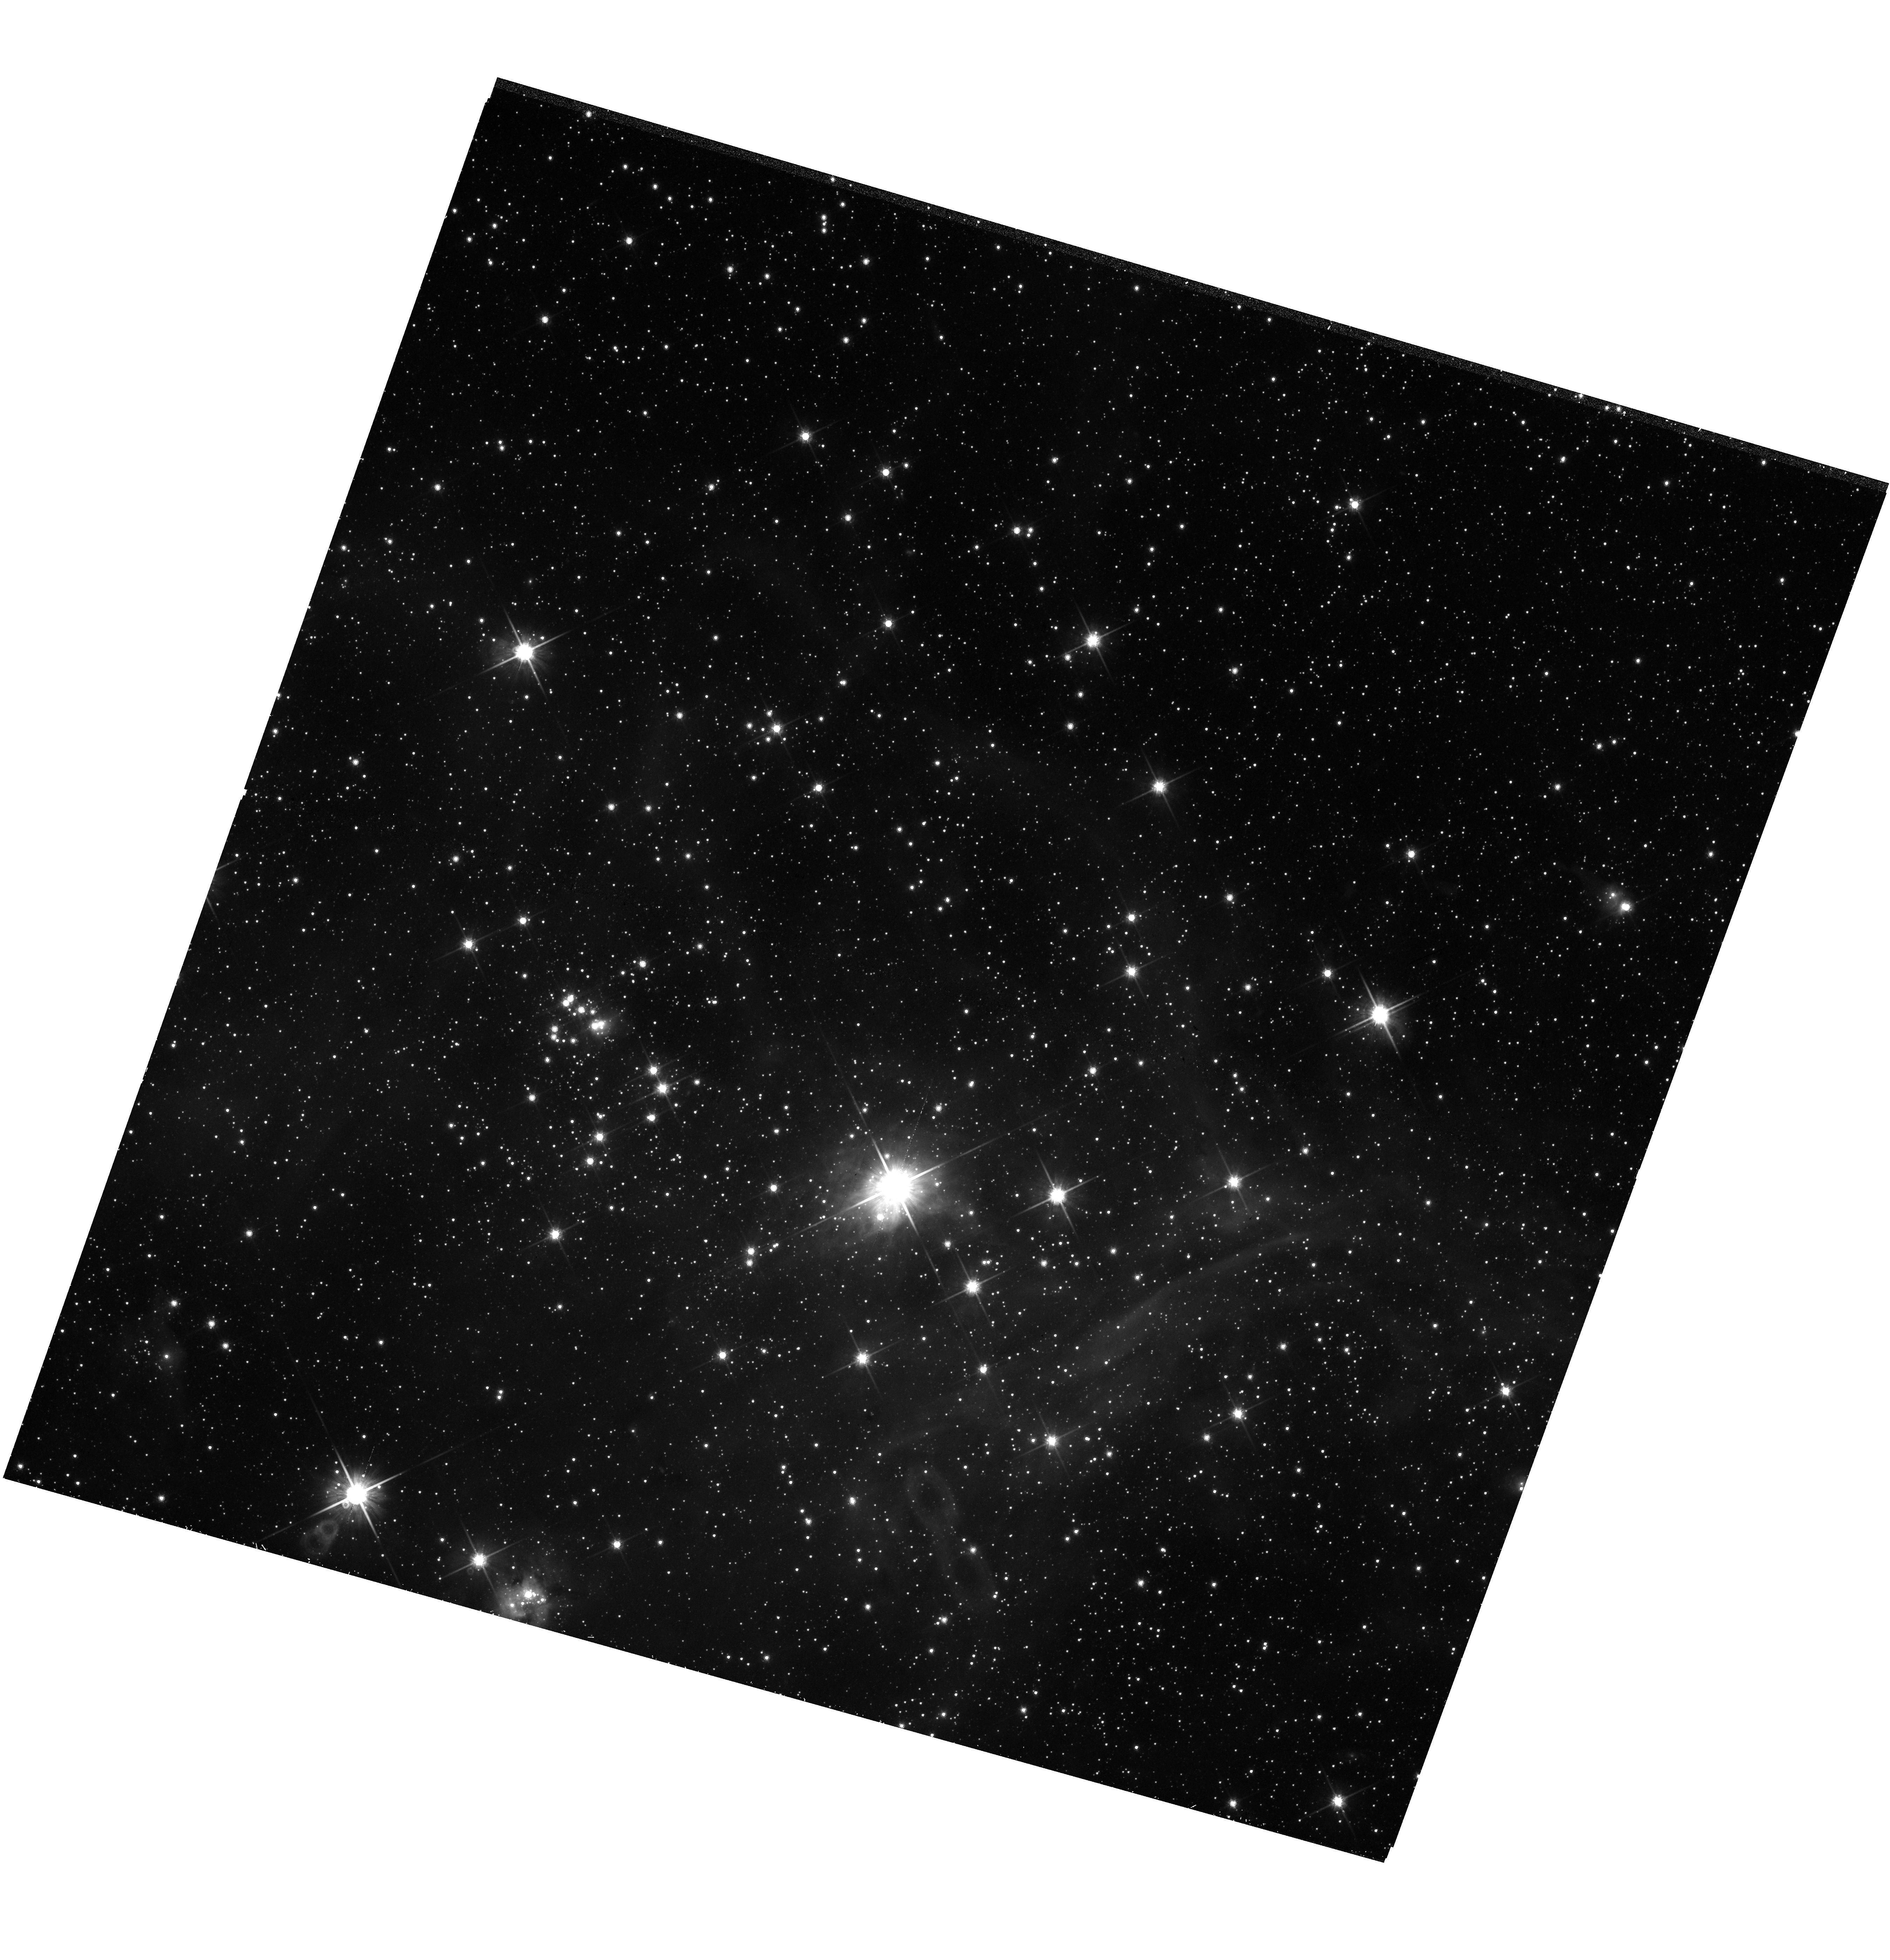
Target: N44-CENTER. Instrument: WFC3/UVIS. Filter: F814W. Exposure: 34 min. Observation ID: hst_14689_22_wfc3_uvis_f814w_id7322

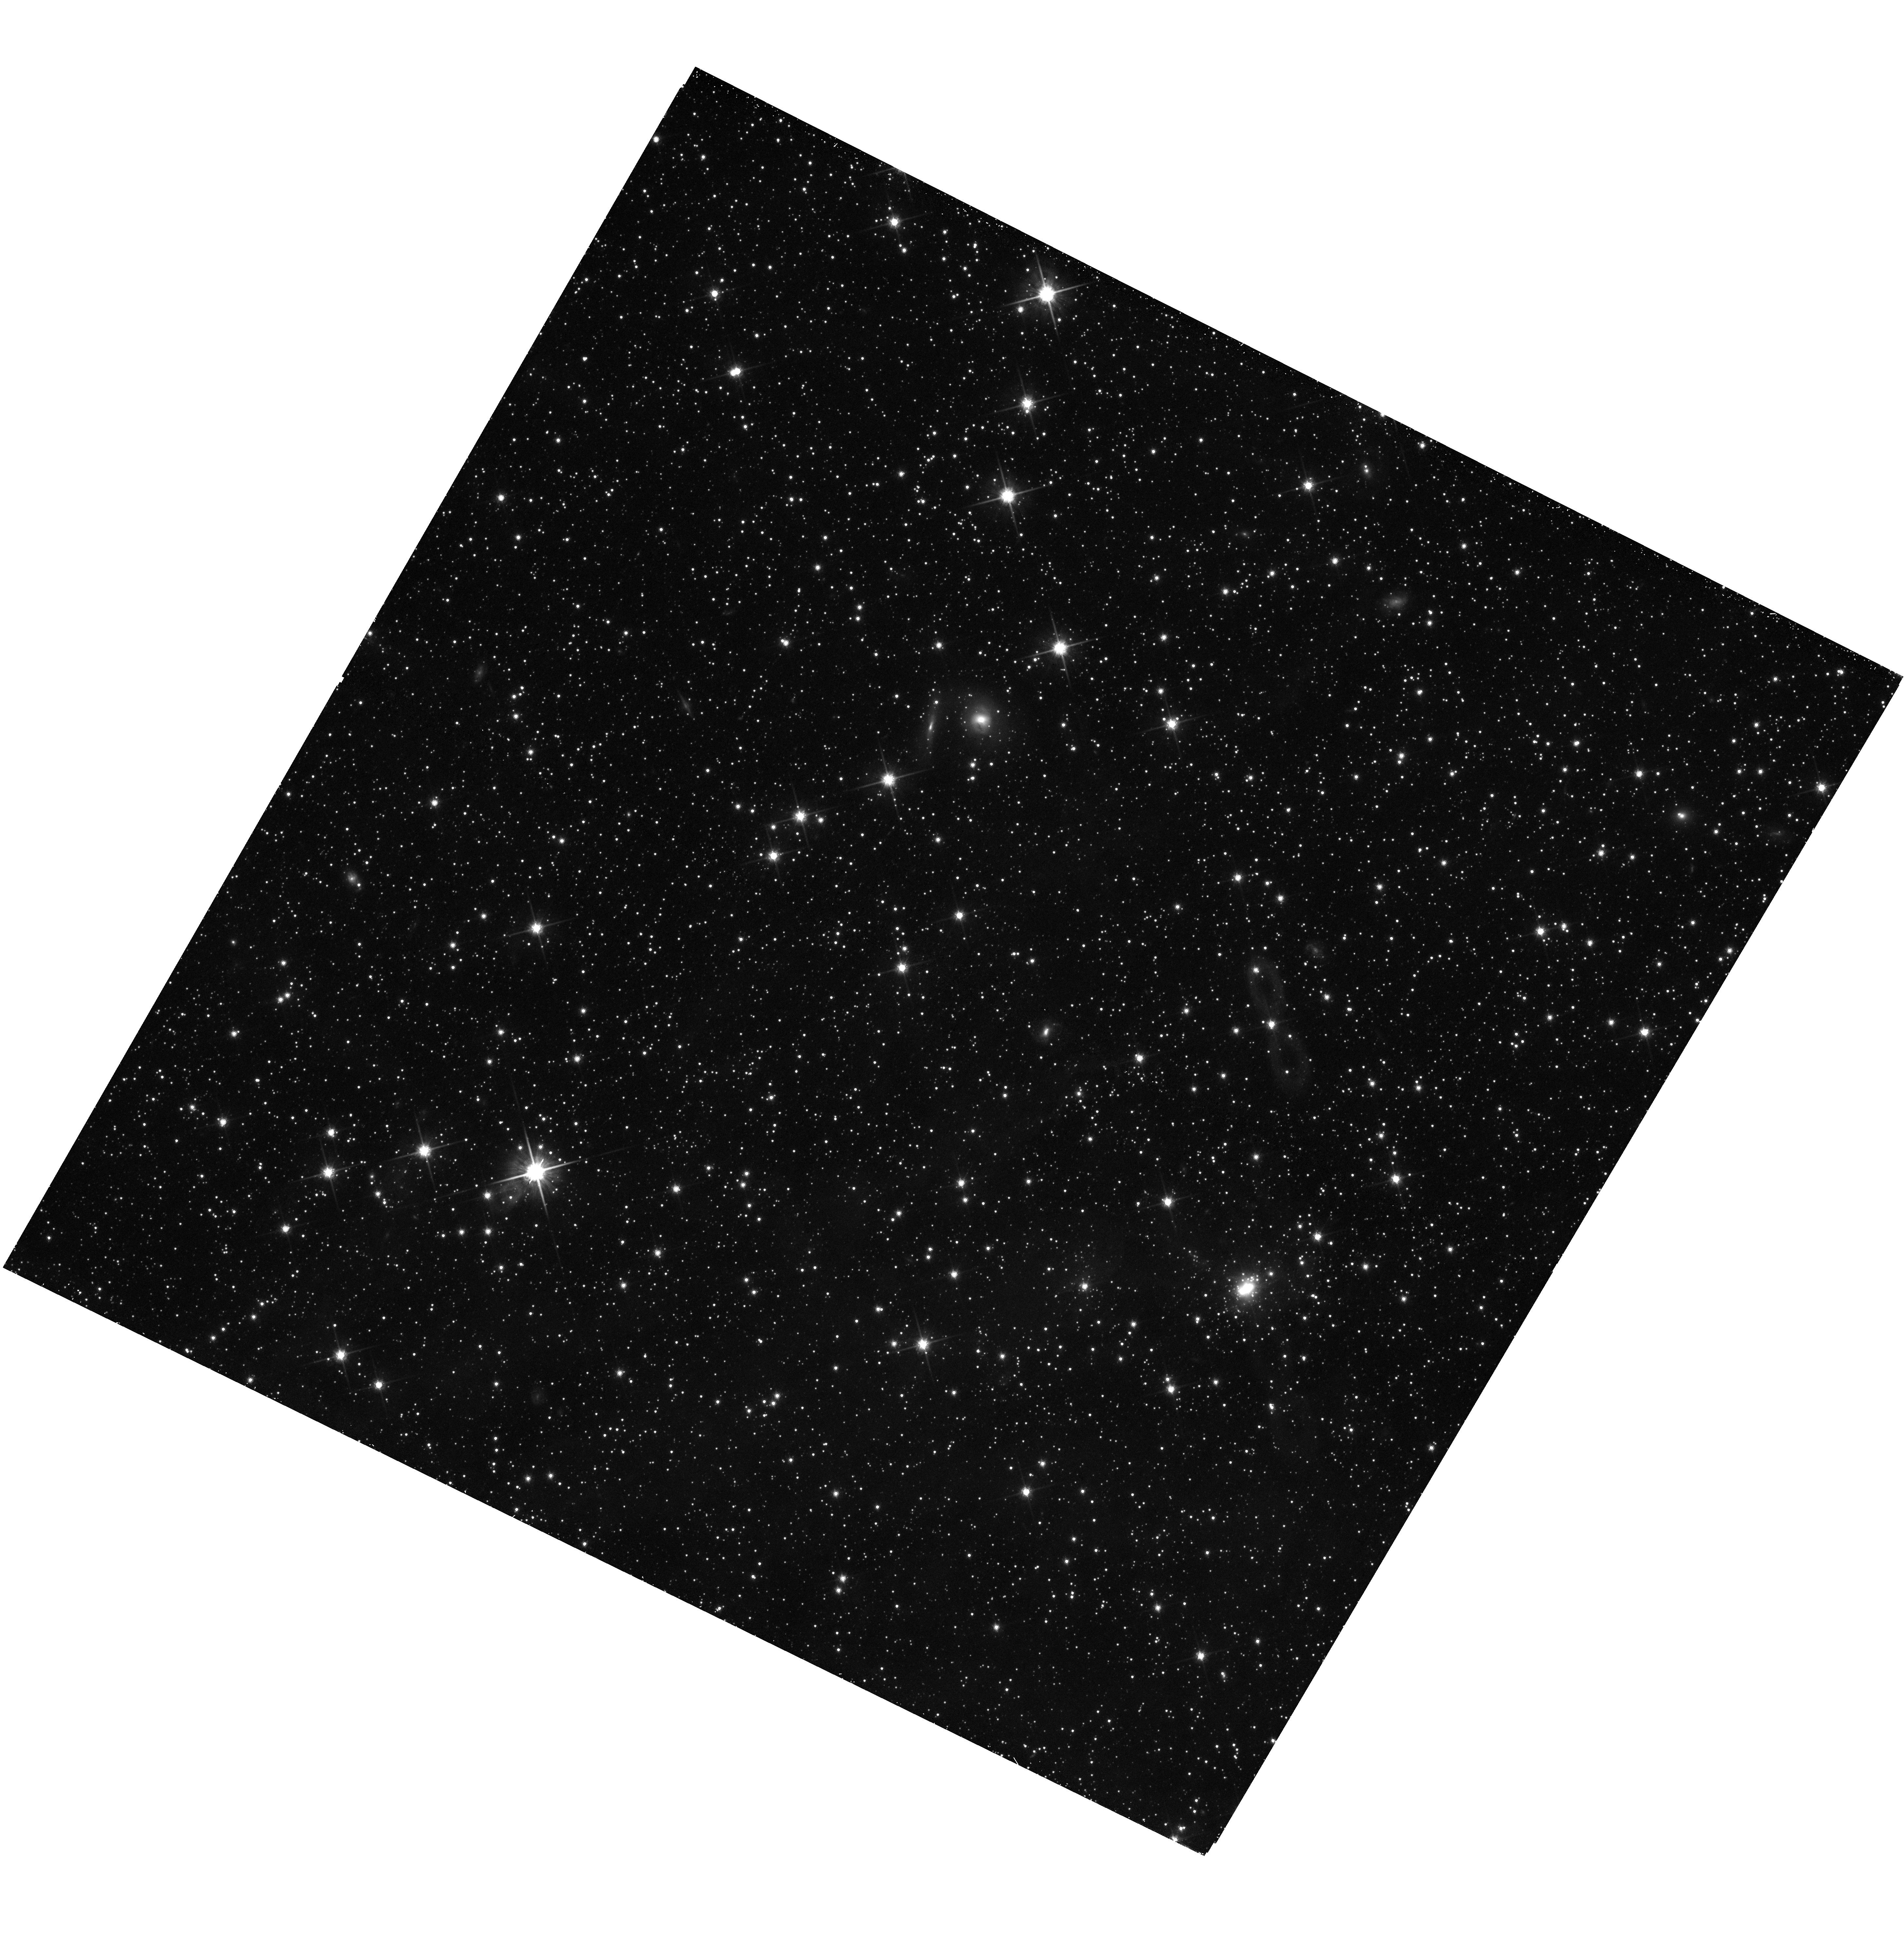
Target: N44-FIELD. Instrument: WFC3/UVIS. Filter: F814W. Exposure: 47 min. Observation ID: hst_14689_27_wfc3_uvis_f814w_id7327

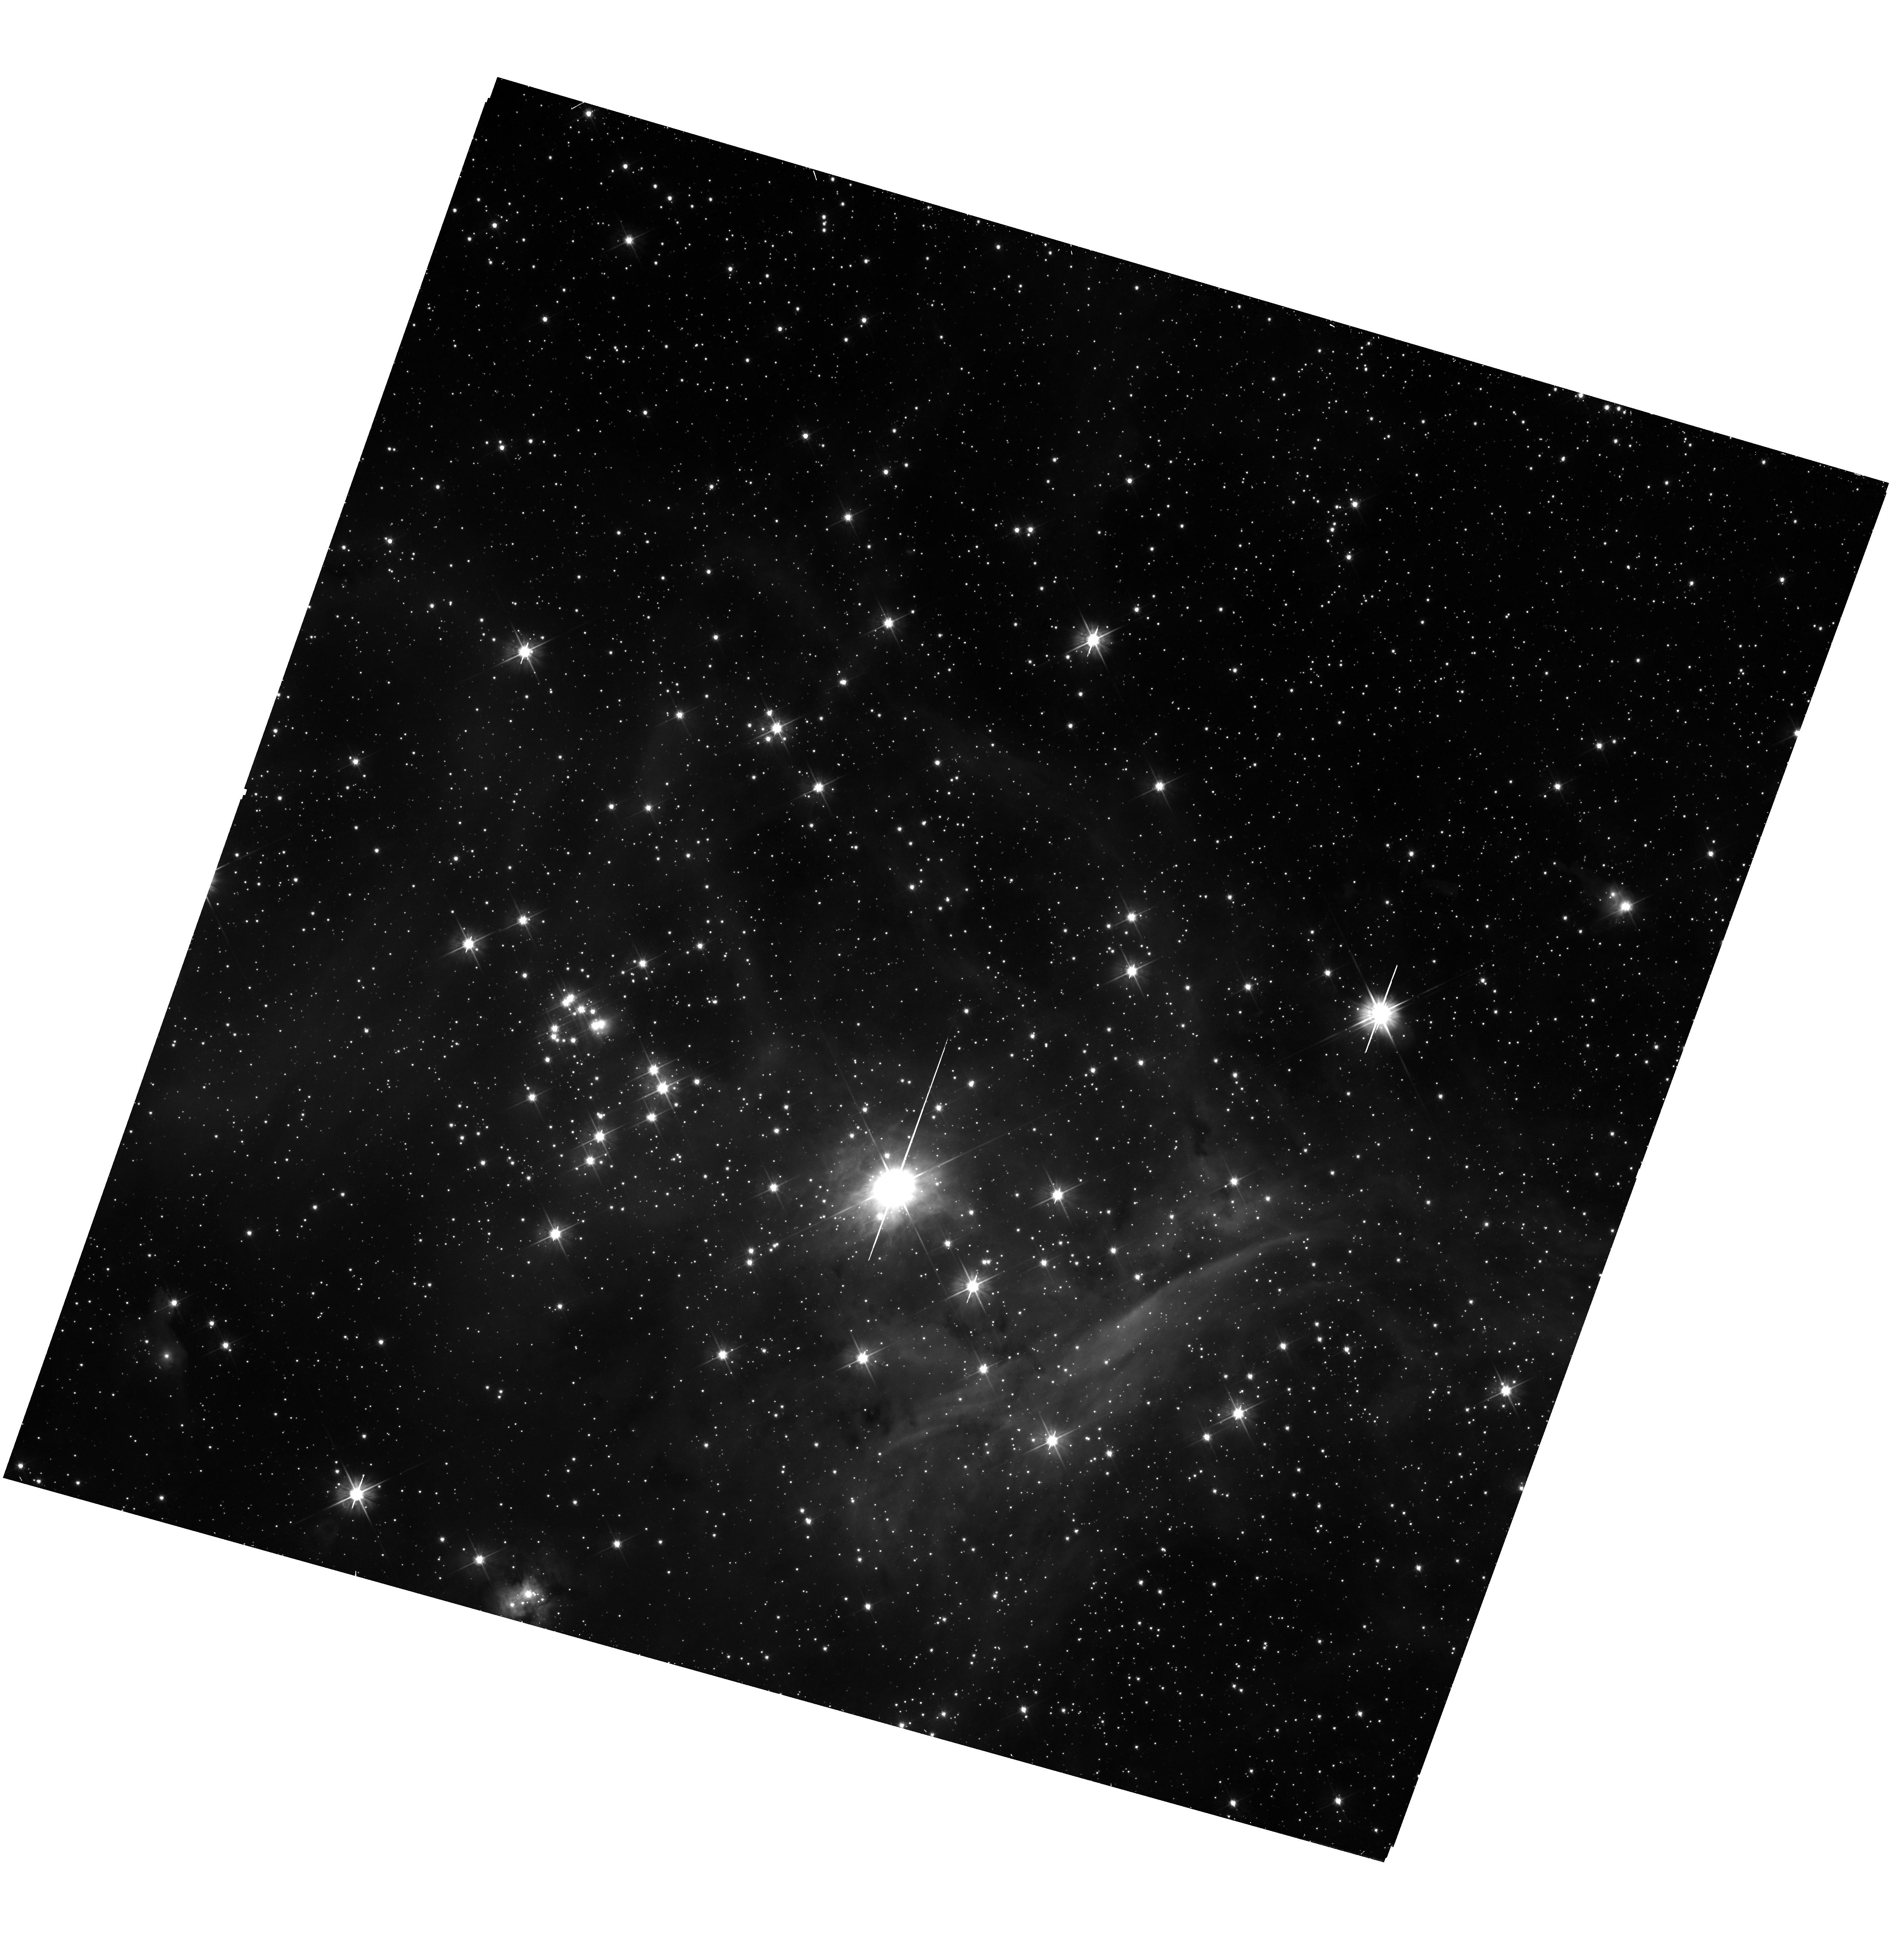
Target: N44-CENTER. Instrument: WFC3/UVIS. Filter: F555W. Exposure: 45 min. Observation ID: hst_14689_10_wfc3_uvis_f555w_id7310

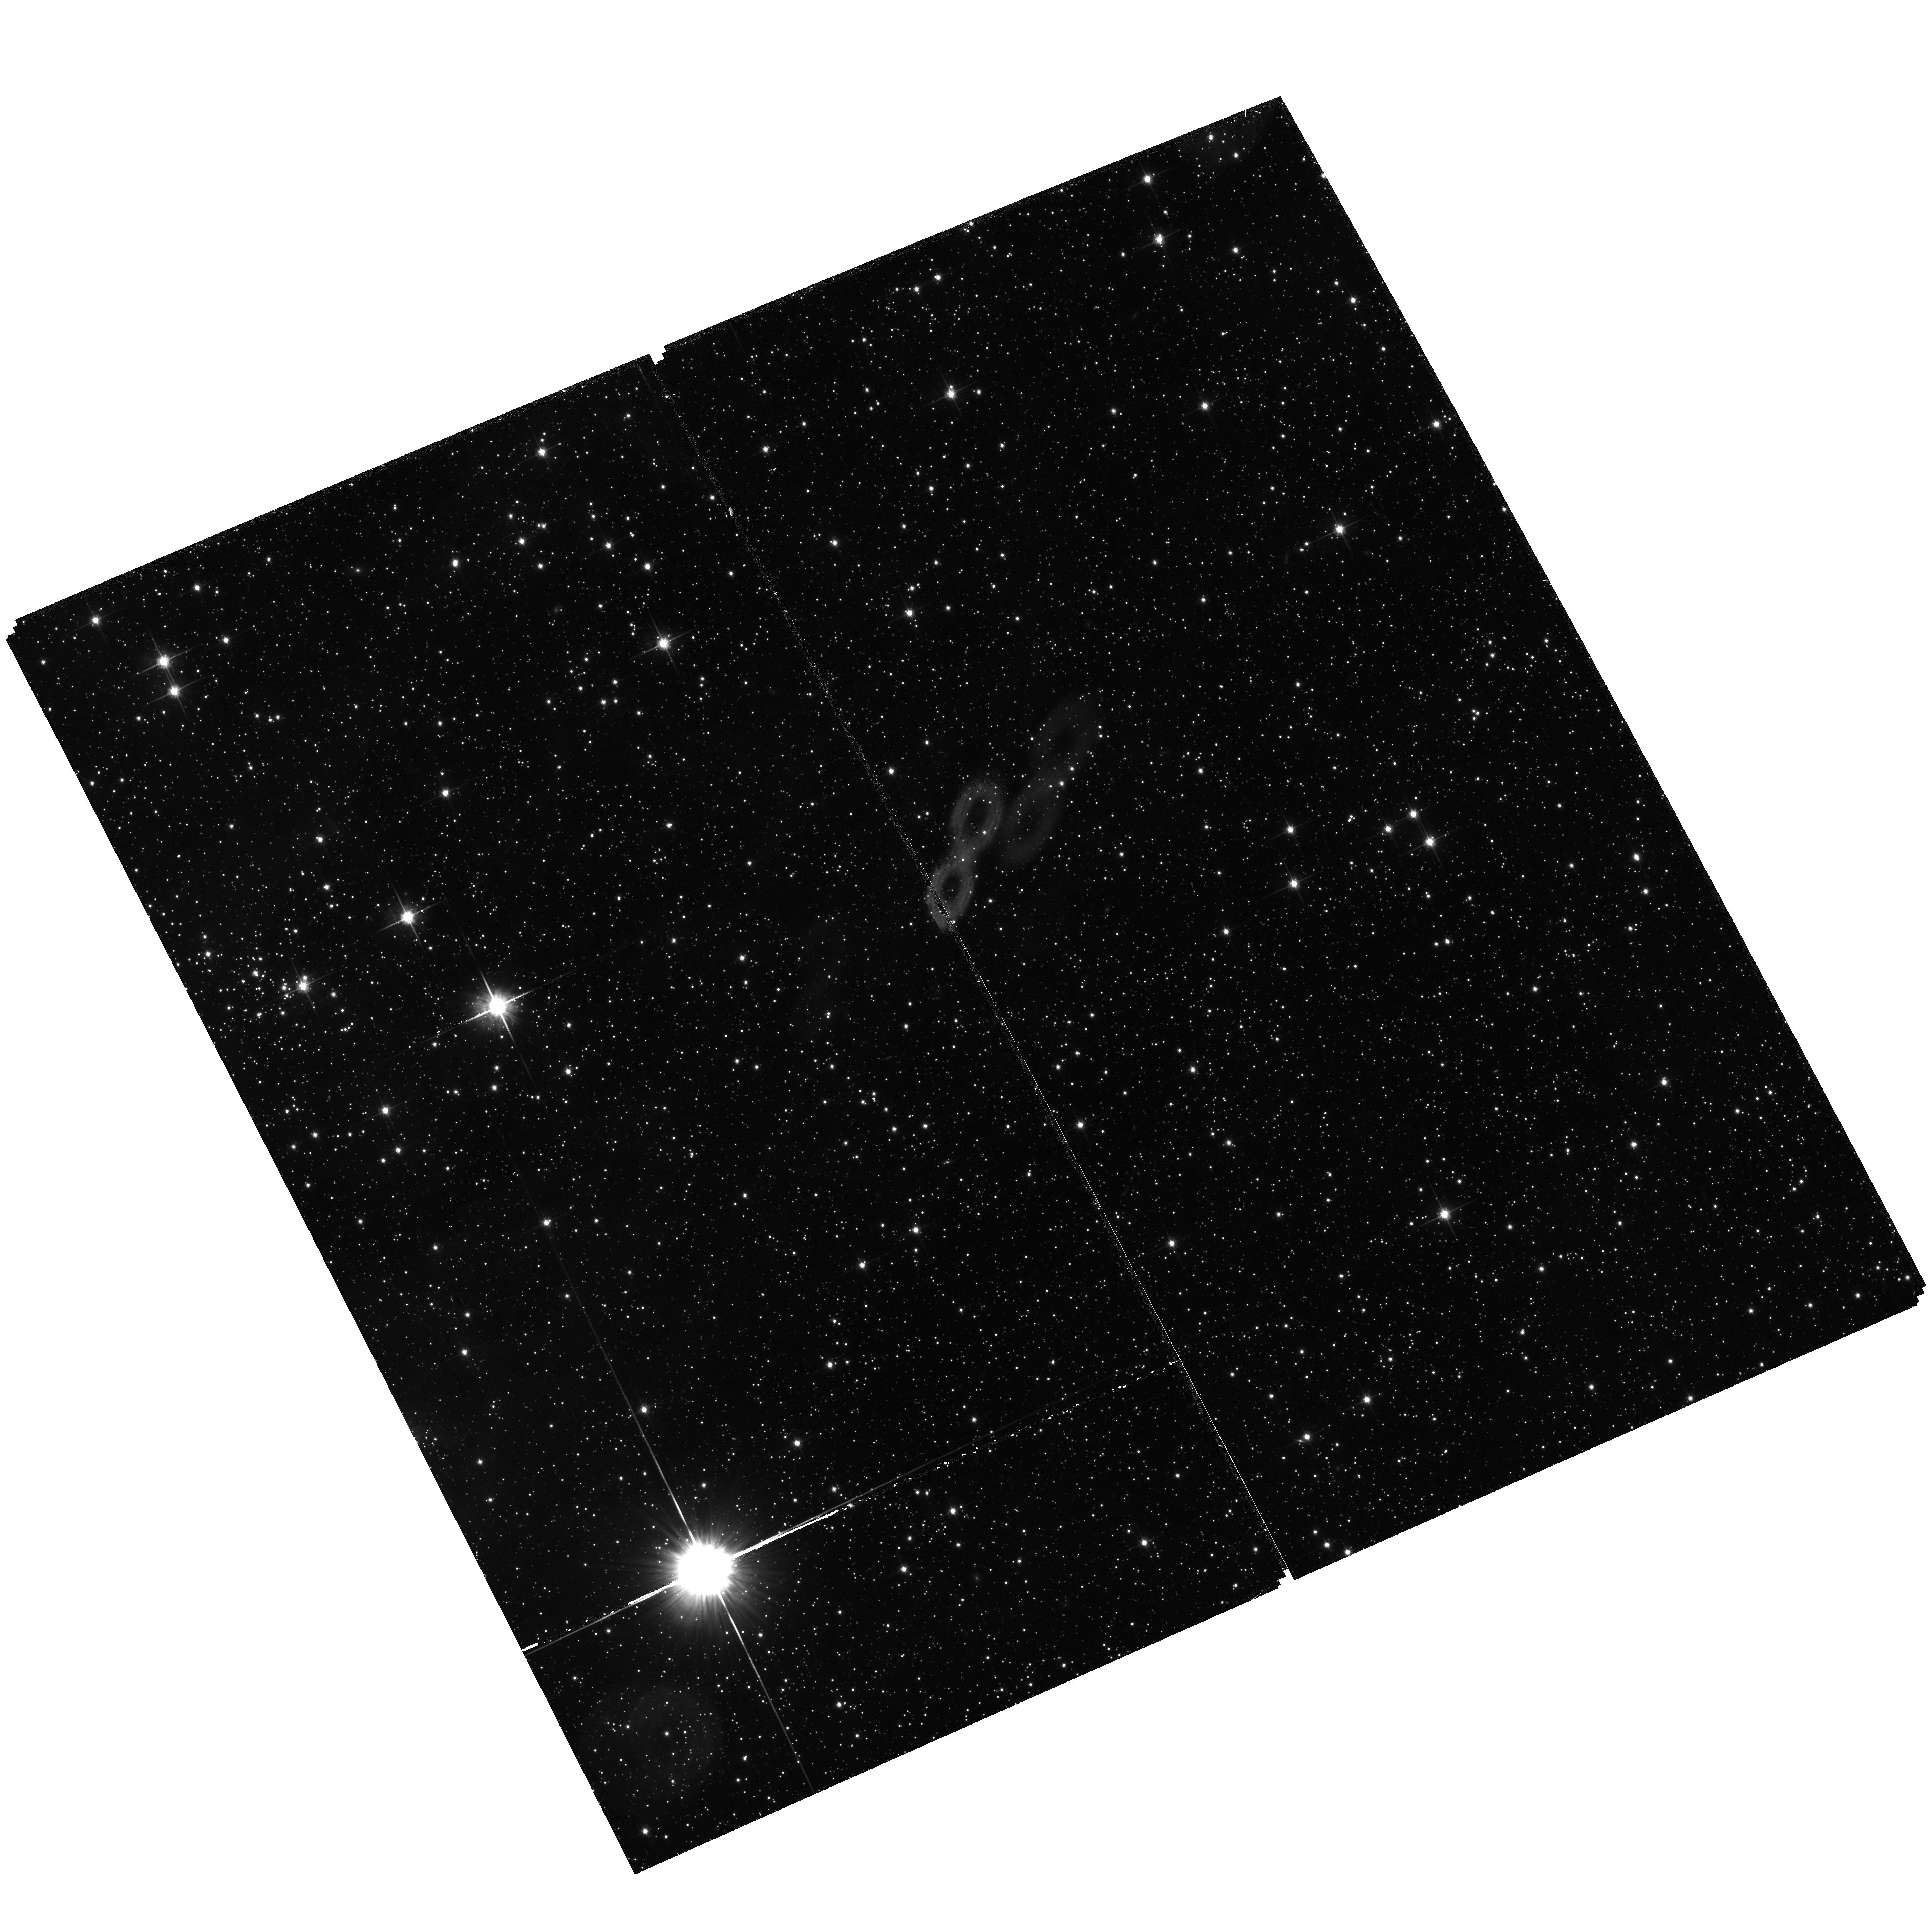
Target: N44-CENTER. Instrument: ACS/WFC. Filter: F814W. Exposure: 34 min. Observation ID: hst_14689_20_acs_wfc_f814w_jd7320

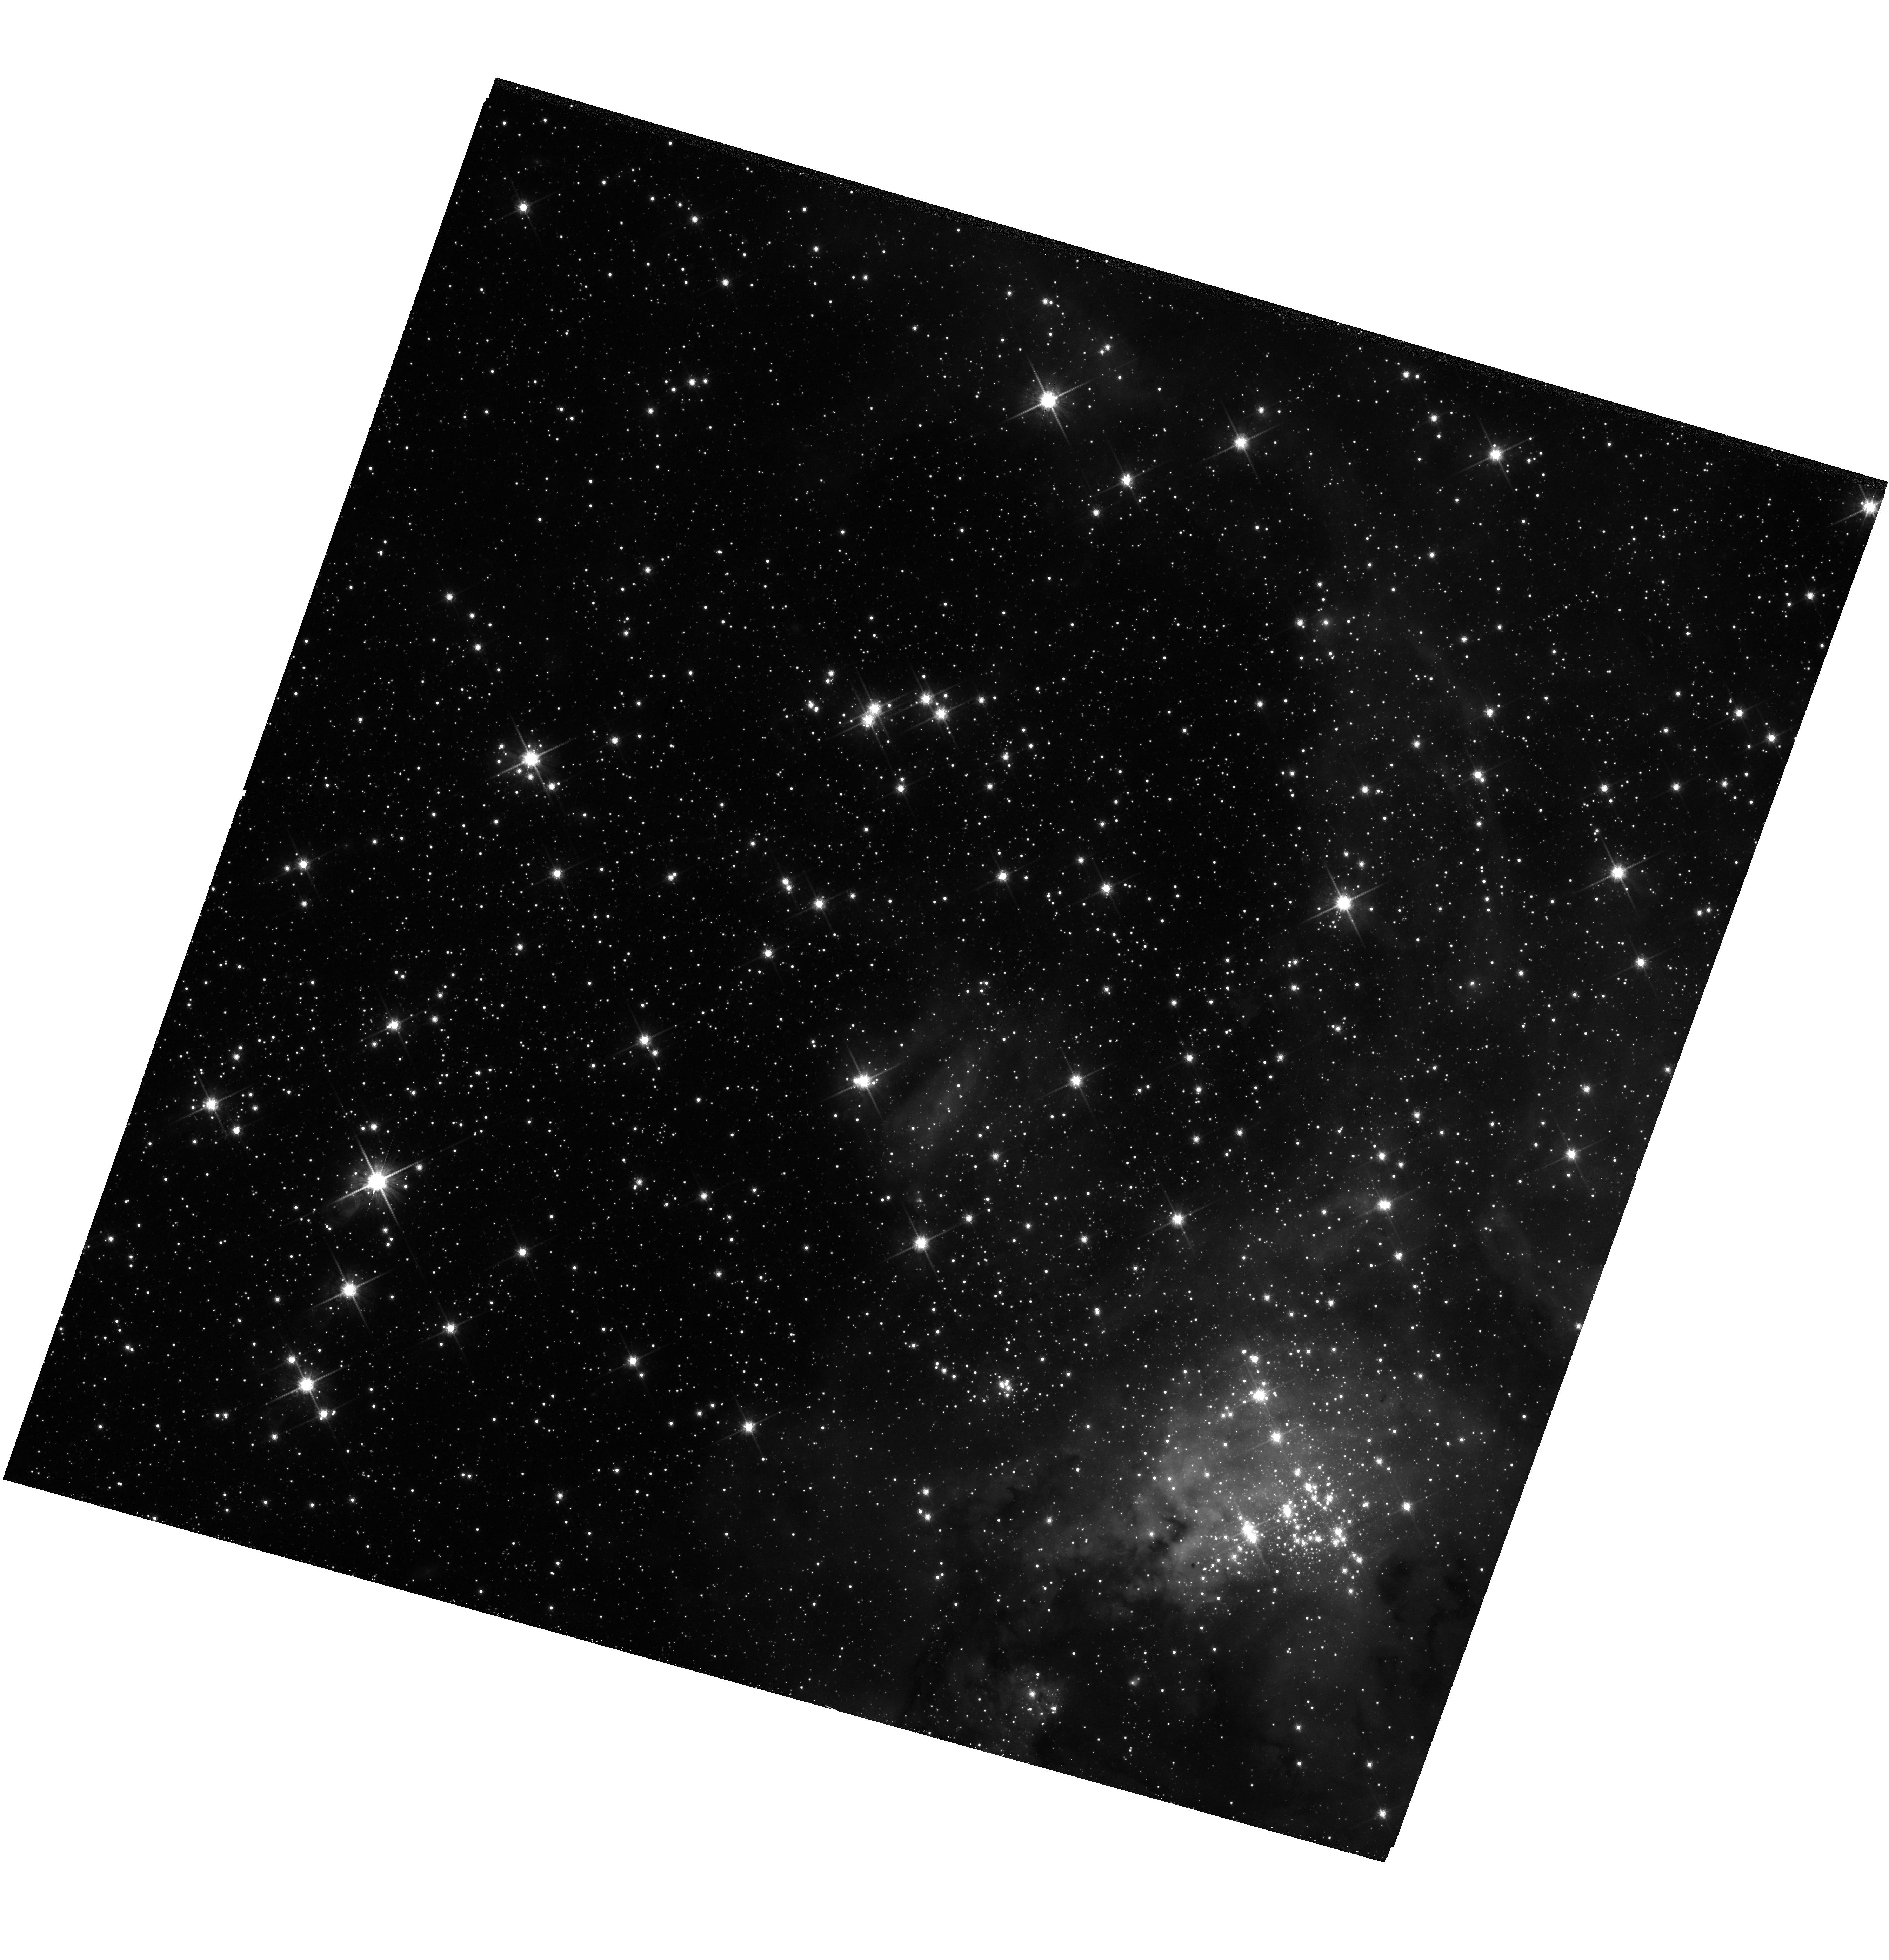
Target: N44-CENTER. Instrument: WFC3/UVIS. Filter: F814W. Exposure: 34 min. Observation ID: hst_14689_19_wfc3_uvis_f814w_id7319

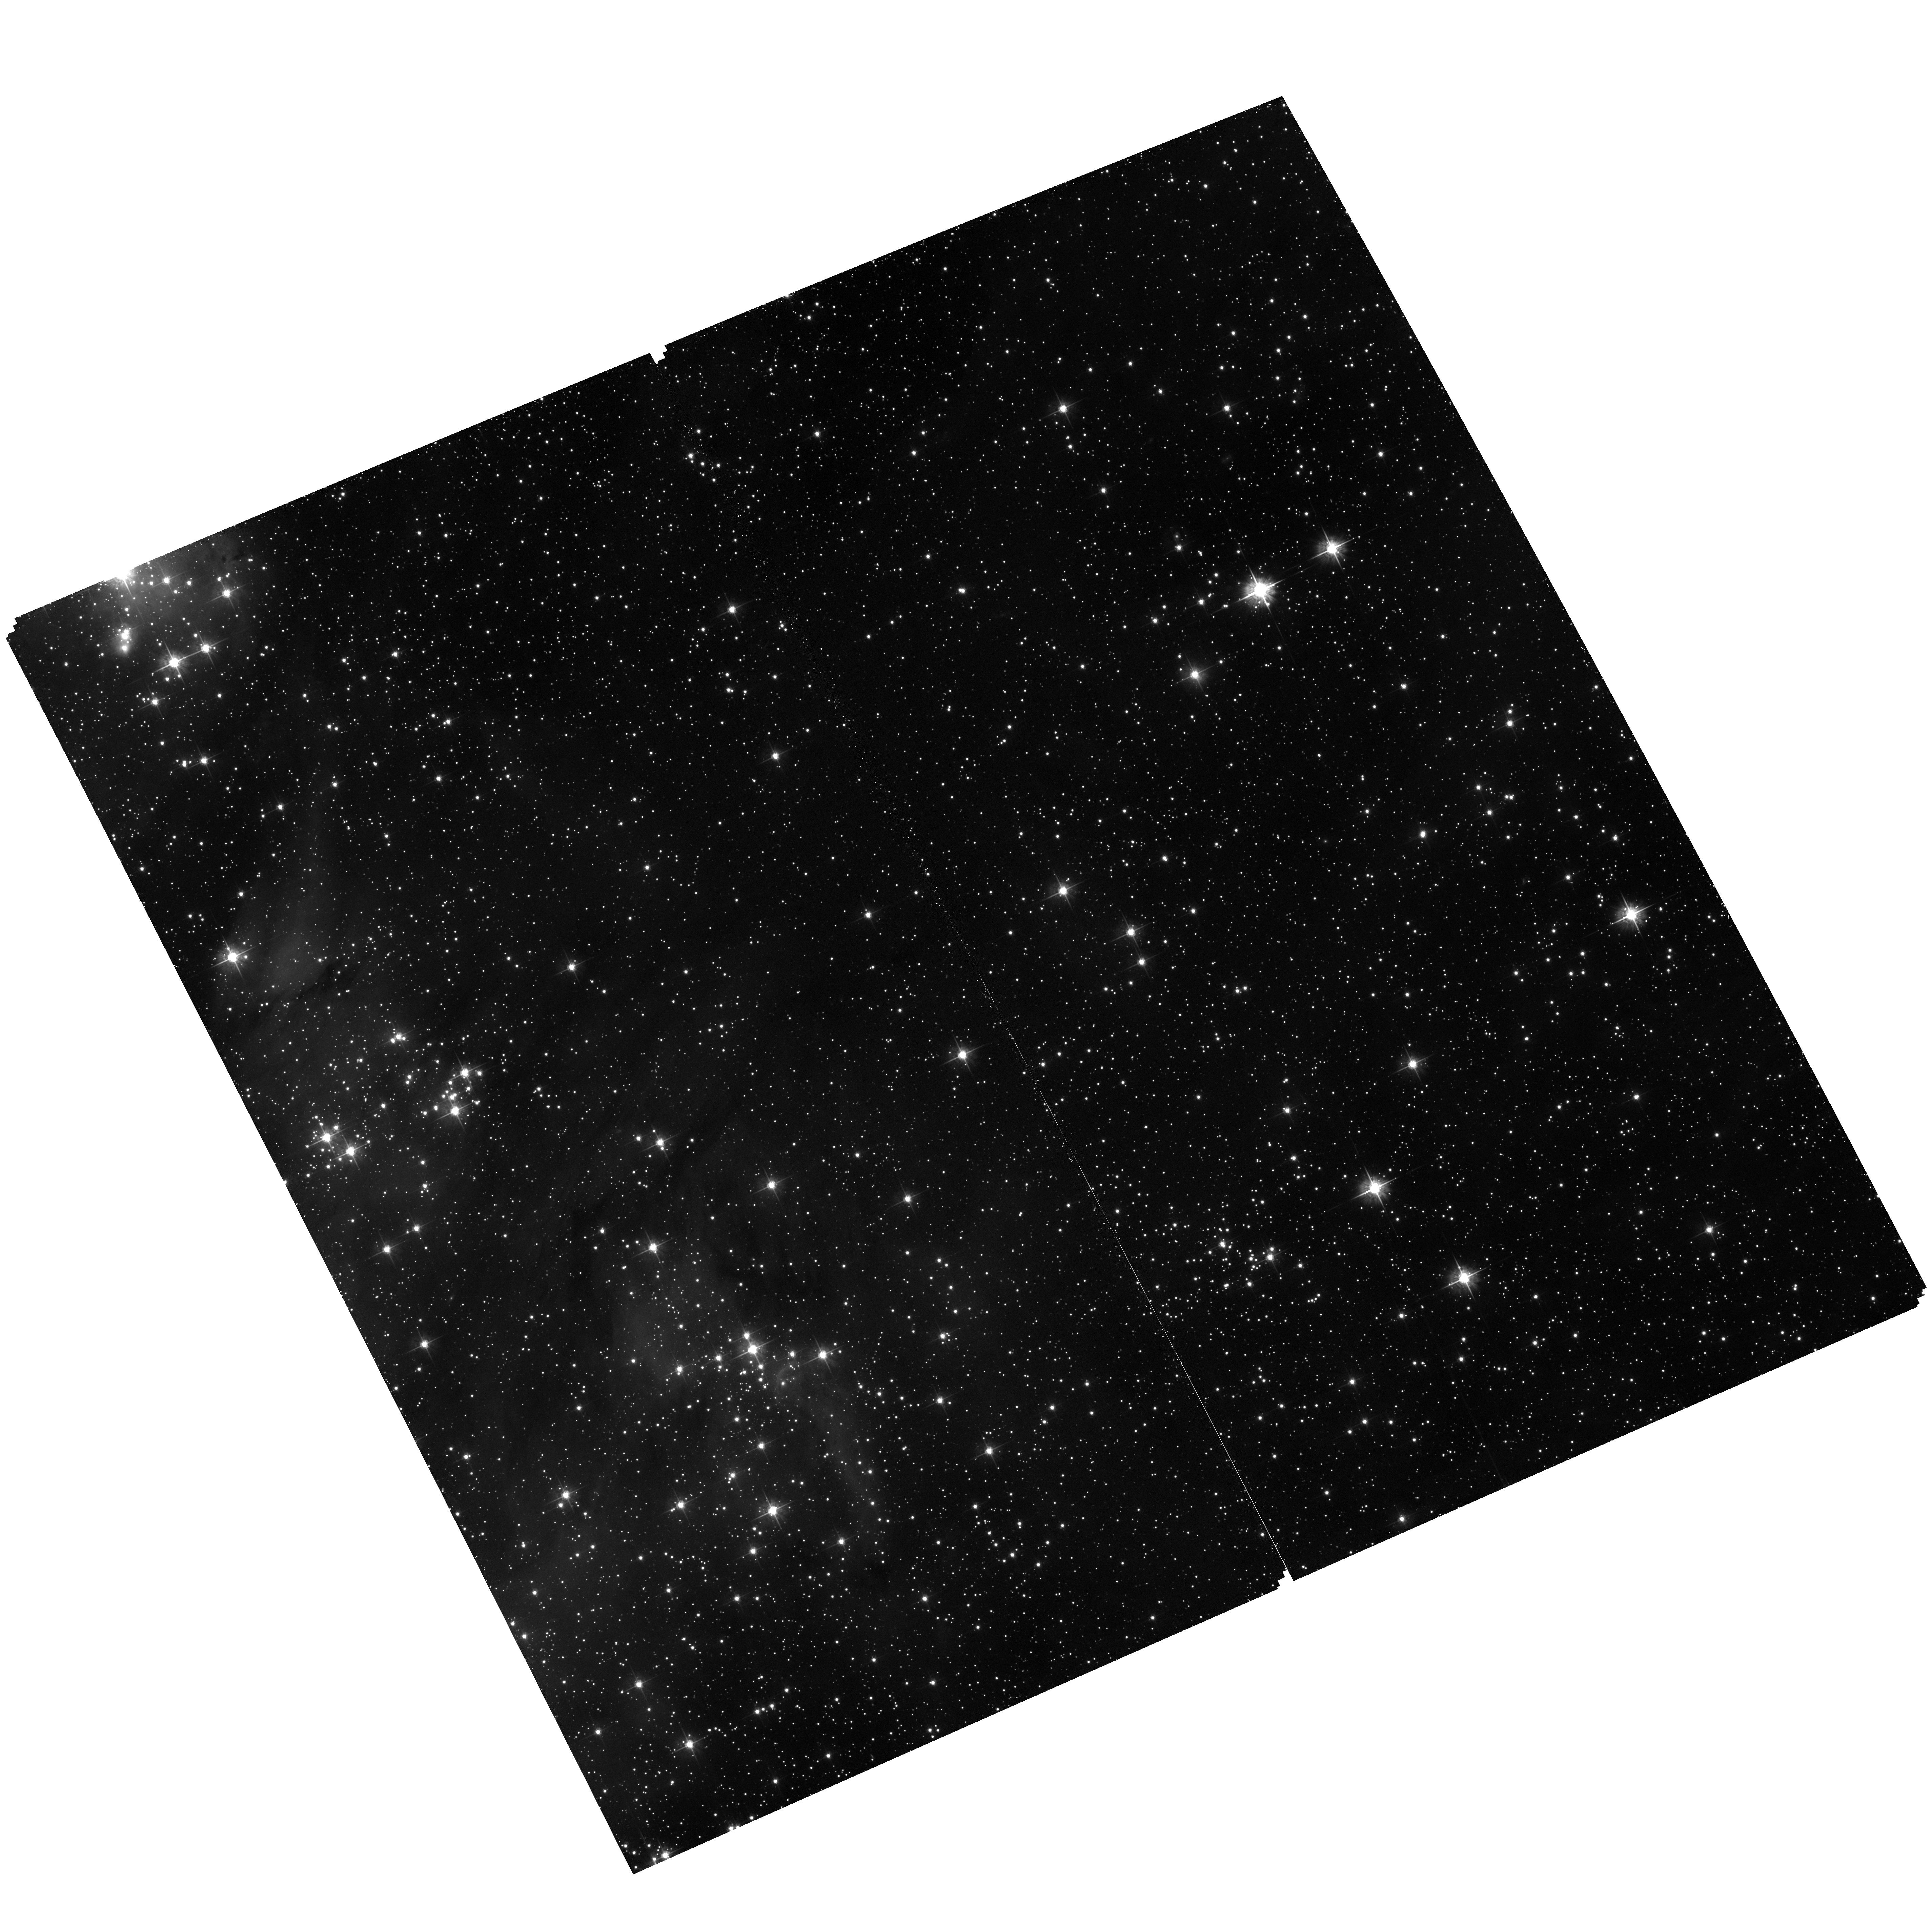
Target: N44-CENTER. Instrument: ACS/WFC. Filter: F555W. Exposure: 43 min. Observation ID: hst_14689_07_acs_wfc_f555w_jd7307

MYSST: Mapping Young Stars in Space and Time - The HII Complex N44 in the LMC (PI: Gouliermis, Dimitrios)

The stellar initial mass function (IMF), and the timescale and lengthscale of star formation (SF) are critical issues for our understanding of how stars form. Low-mass pre-main-sequence (PMS) stars, having typical contraction times on the order of a few 10 Myr, are the live chronometers of the SF process and primary informants on the low-mass IMF of their host clusters. Our studies show that young star clusters, embedded in star-forming regions of the Large Magellanic Cloud (LMC), encompass rich samples of PMS stars, sufficient to study clustered SF in low-metallicities with optical HST photometry. Yet, the lack of a complete comprehensive stellar sample retains important questions about the universality of the IMF, and the time- and length-scale of SF across a typical molecular cloud unanswered. We propose to address these issues by employing both ACS and WFC3 with their high sensitivity and spatial resolving power to obtain deep photometry (m_555~29 mag) of the LMC star-forming complex N44. We will accomplish a detailed mapping of PMS stars that will trace the whole hierarchy of star formation springing from one giant molecular cloud. Our analysis will provide an unbiased determination of the timescale for SF and the sub-solar IMF down to the hydrogen burning limit in a variety of clustering scales for the first time. Our findings will have a significant impact on our comprehensive understanding of SF in the low-metallicity environment of the LMC. We maximize the HST observing efficiency using both ACS/WFC and WFC3/UVIS in parallel for the simultaneous observations of N44, its ensemble of HII regions and their young stellar clusters in the same F555W and F814W filters.